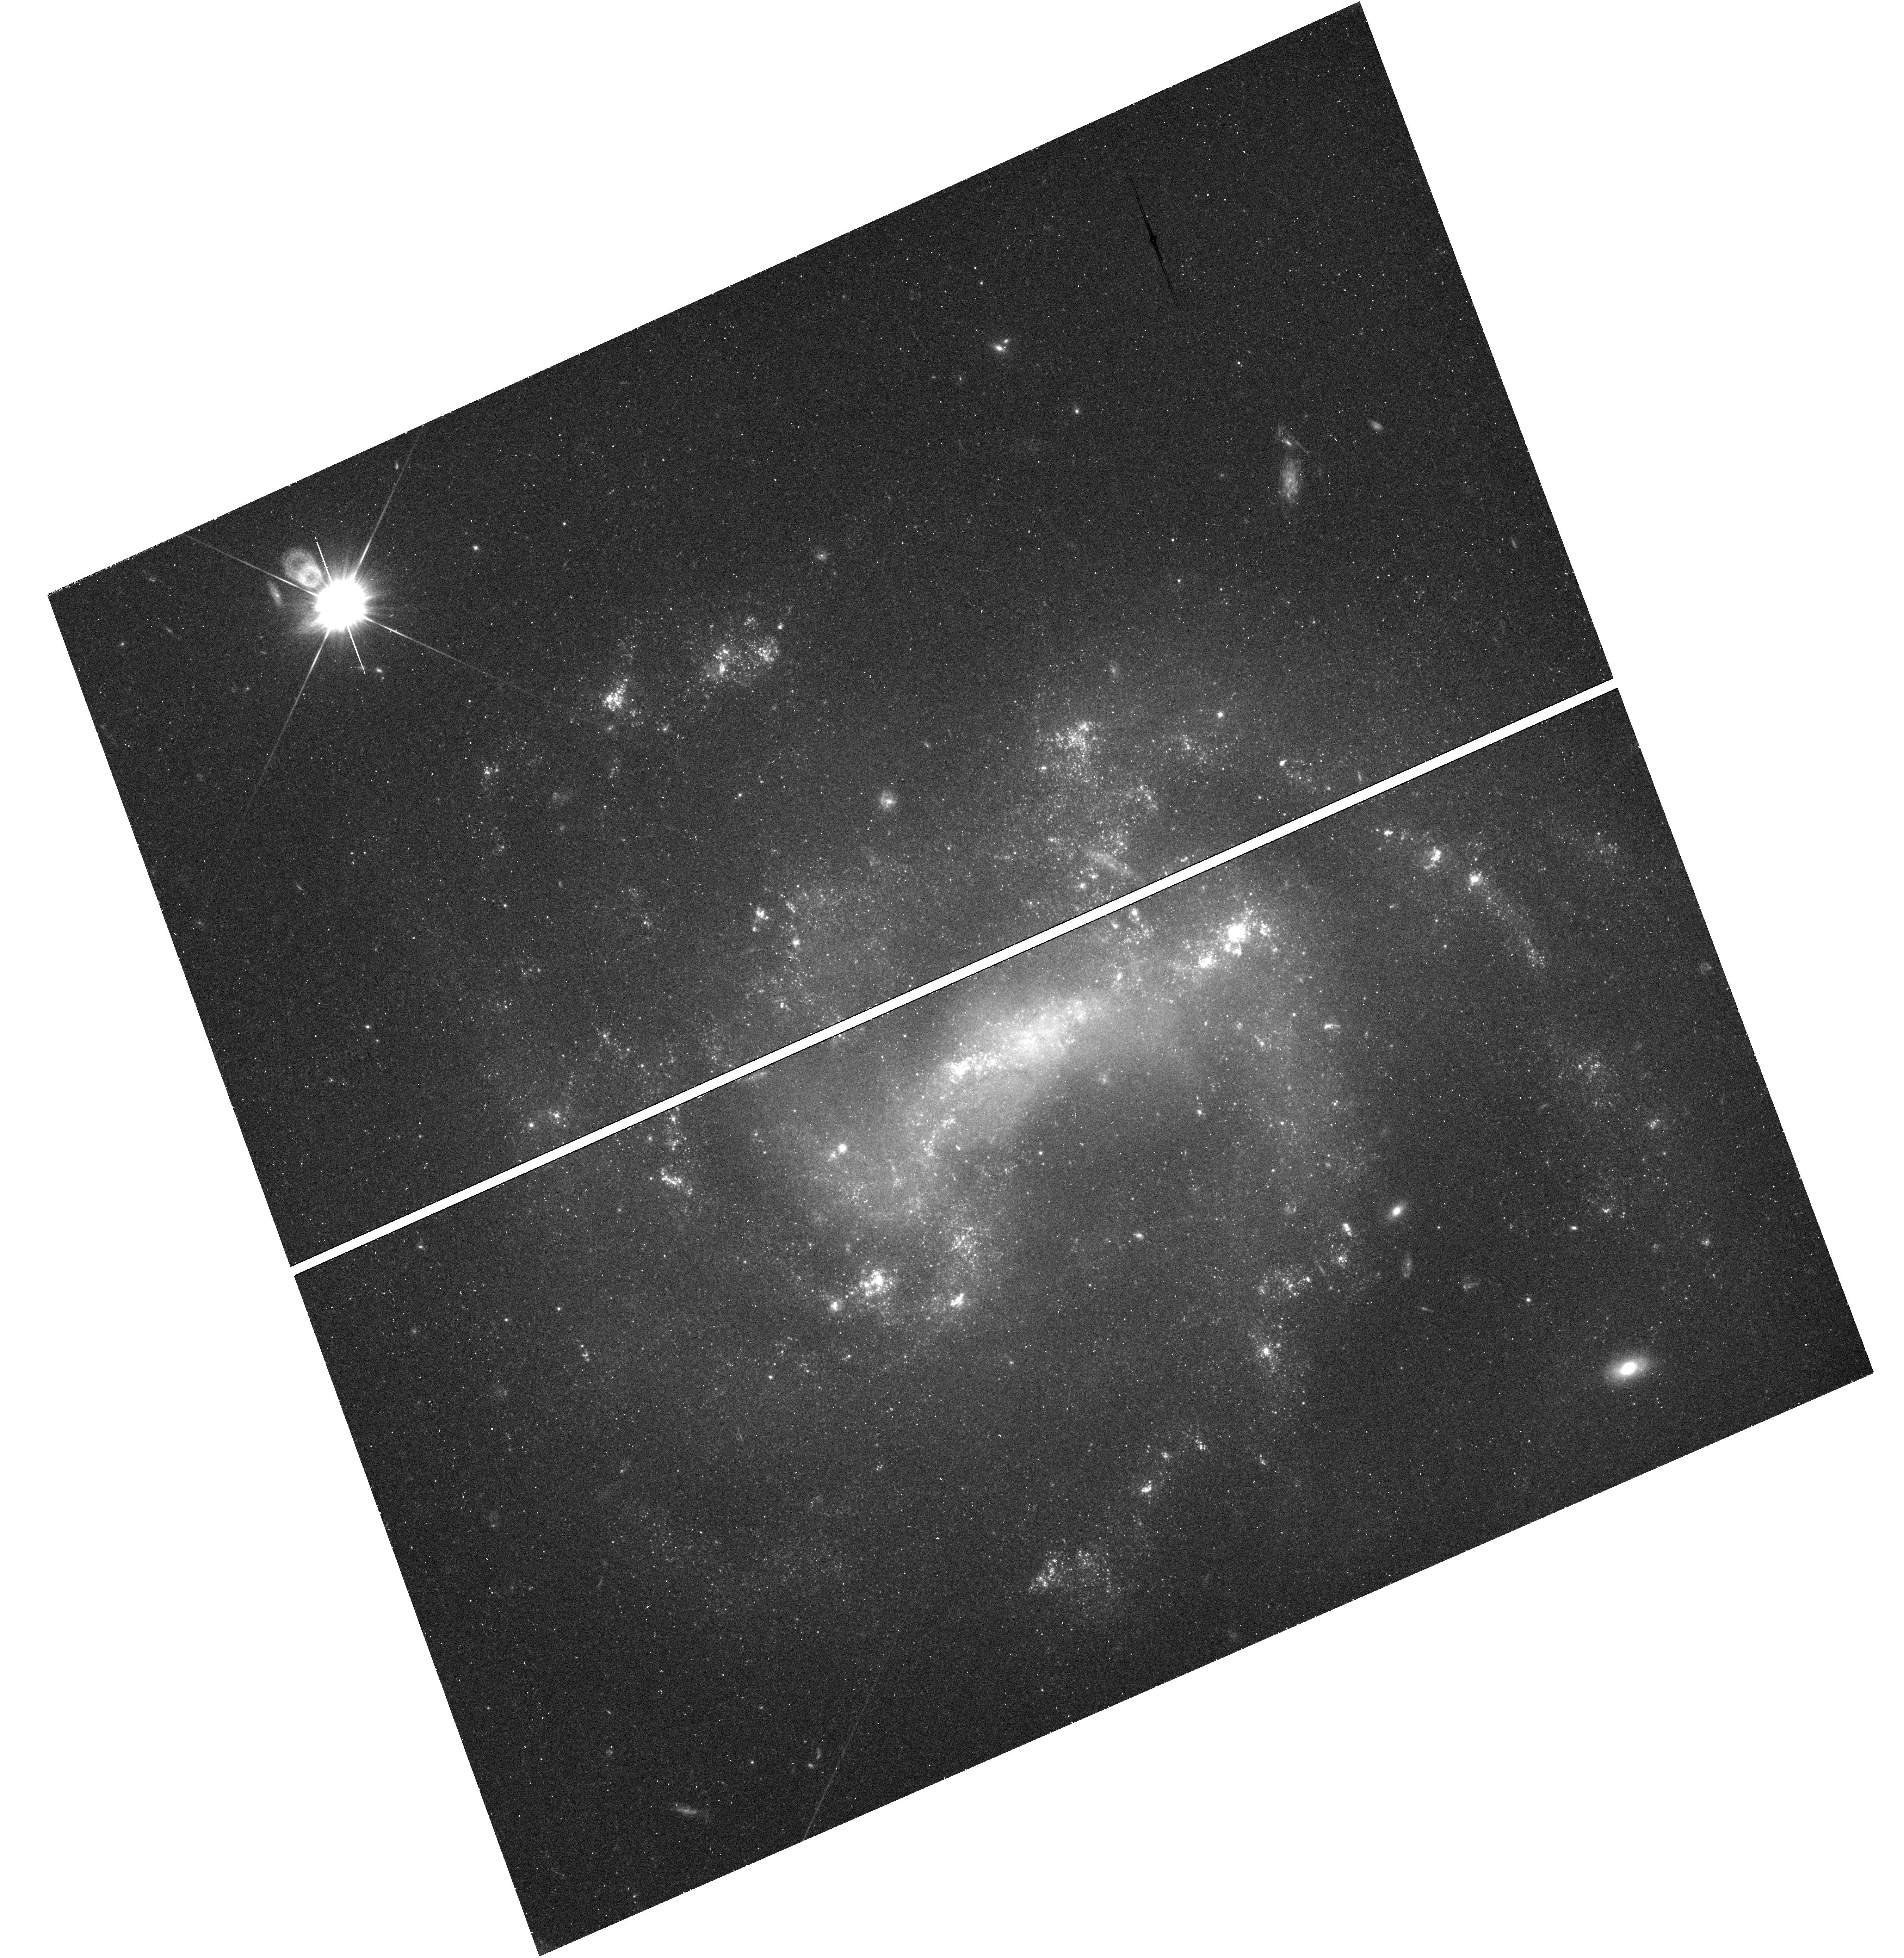
Target: SN-2011HT. Instrument: WFC3/UVIS. Filter: F555W. Exposure: 23 min. Observation ID: hst_14614_01_wfc3_uvis_f555w_id6u01

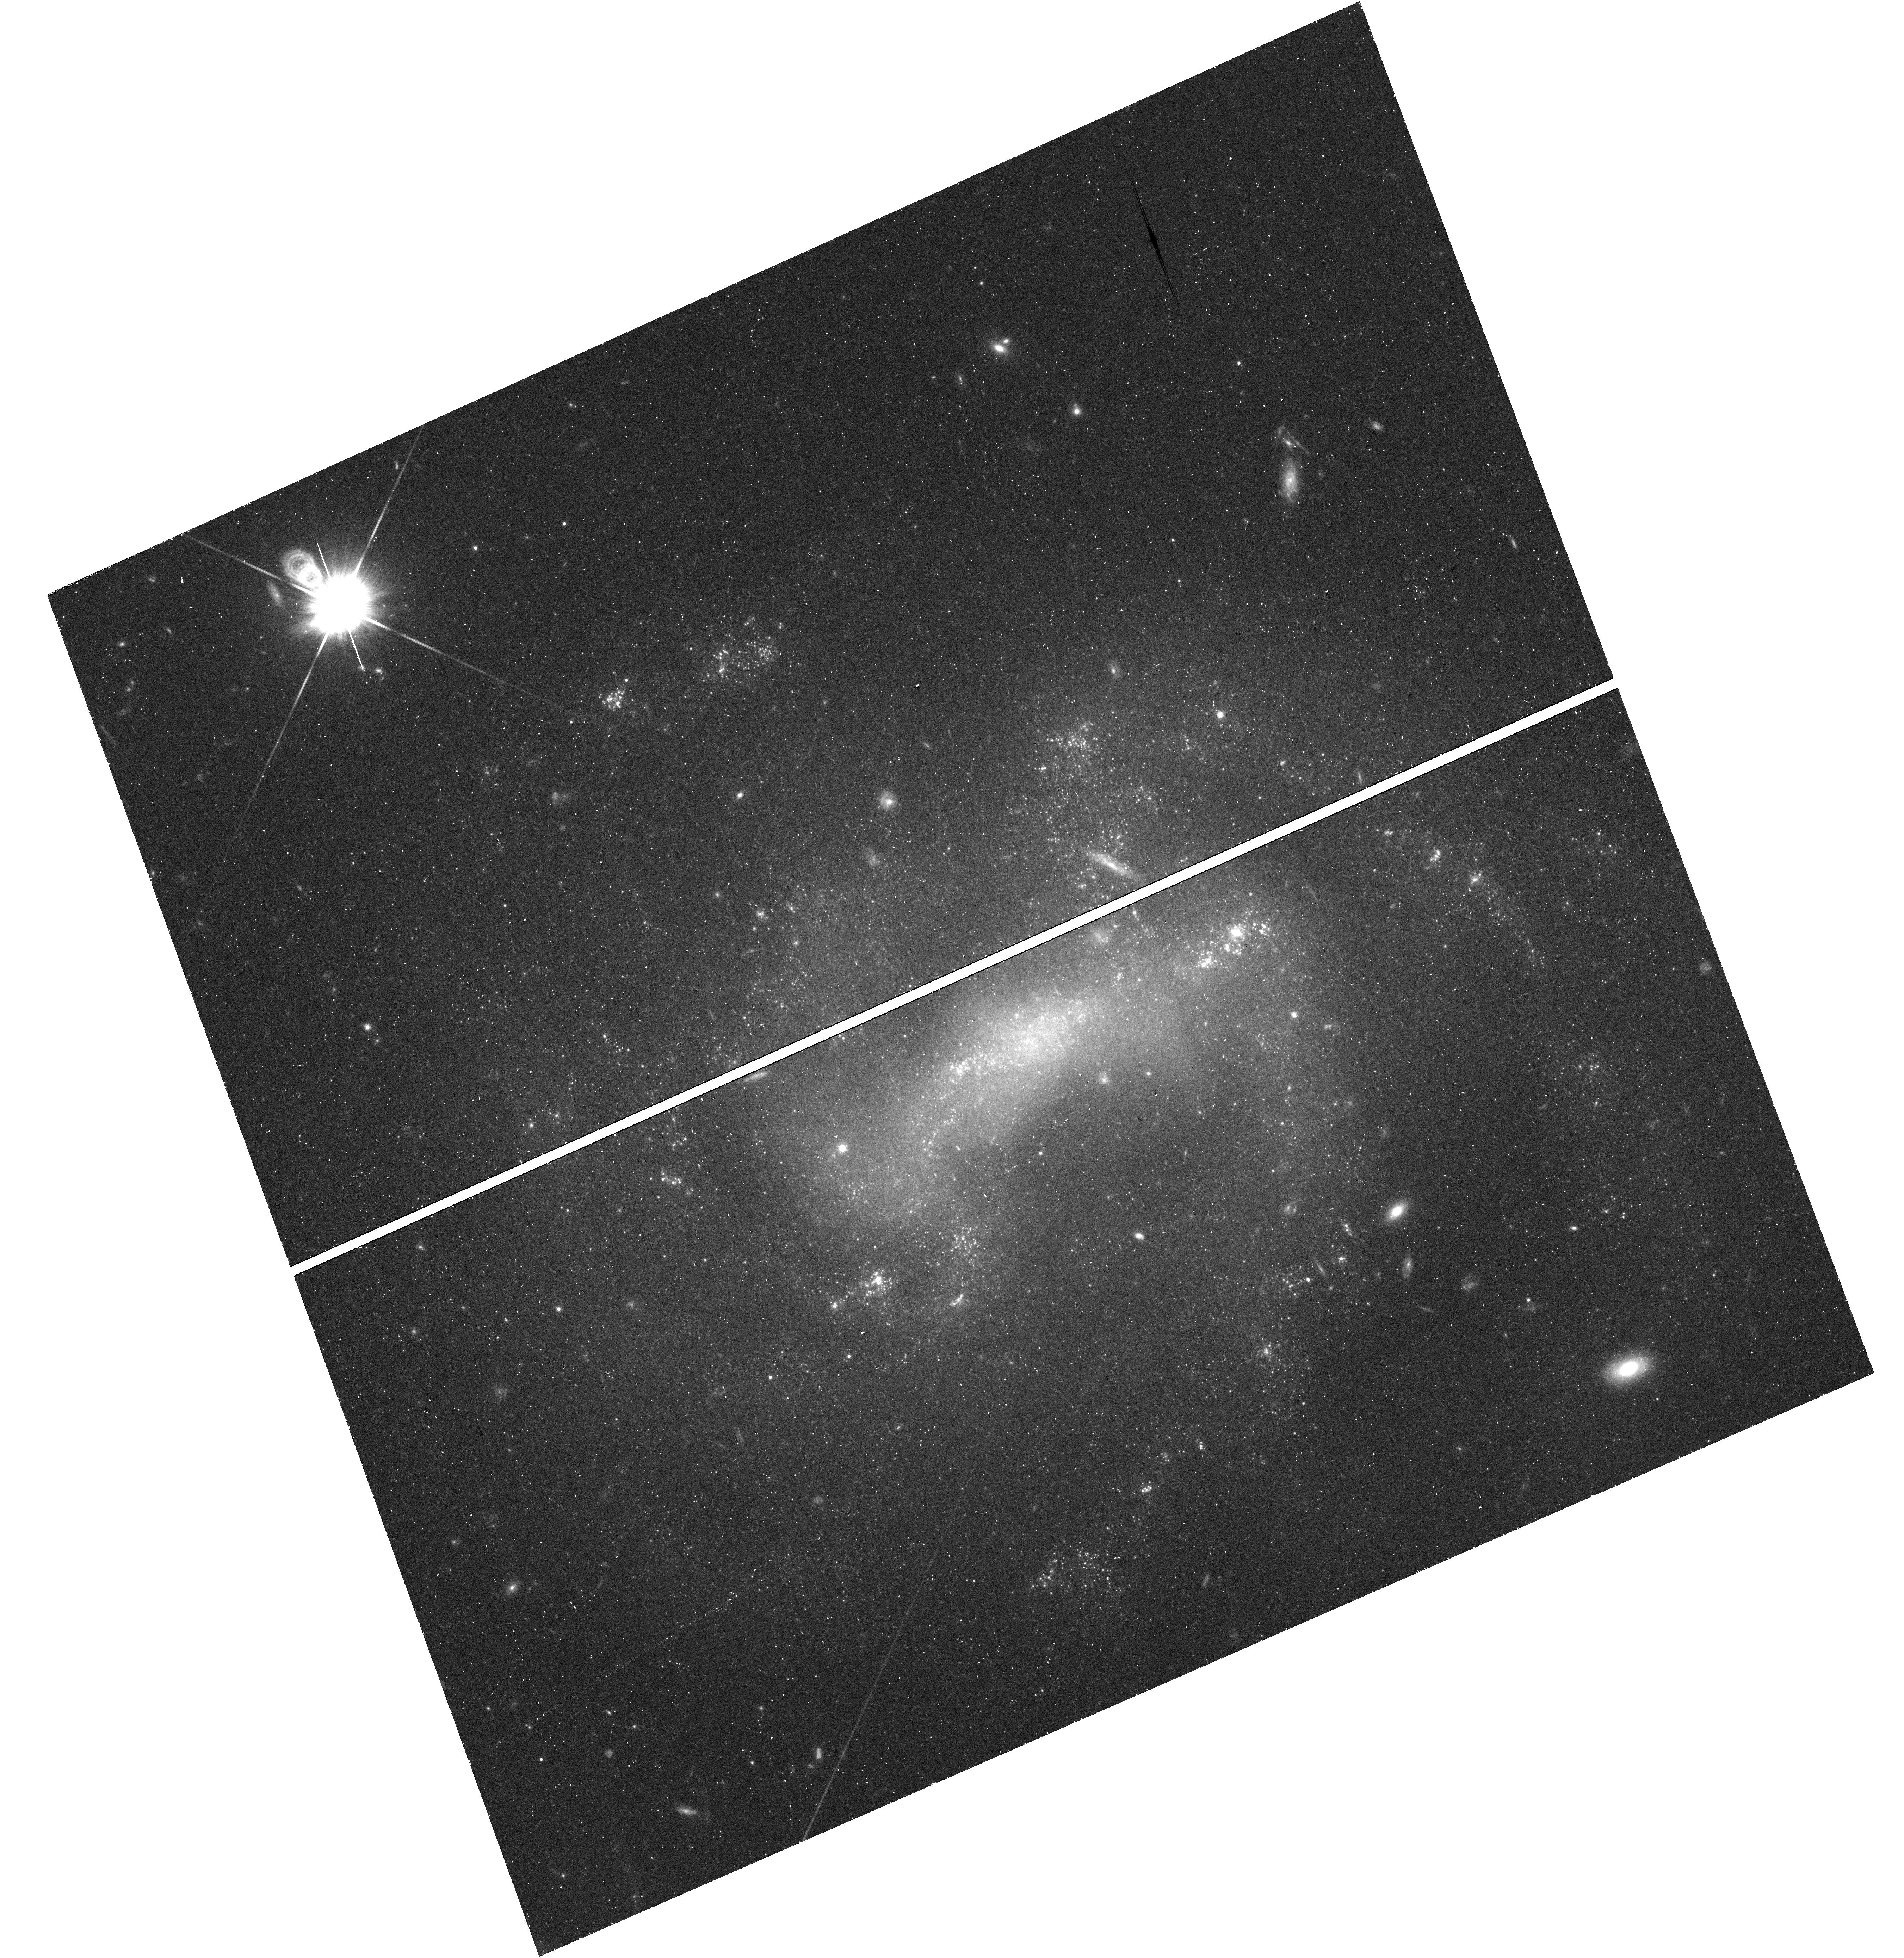
Target: SN-2011HT. Instrument: WFC3/UVIS. Filter: F814W. Exposure: 23 min. Observation ID: hst_14614_01_wfc3_uvis_f814w_id6u01

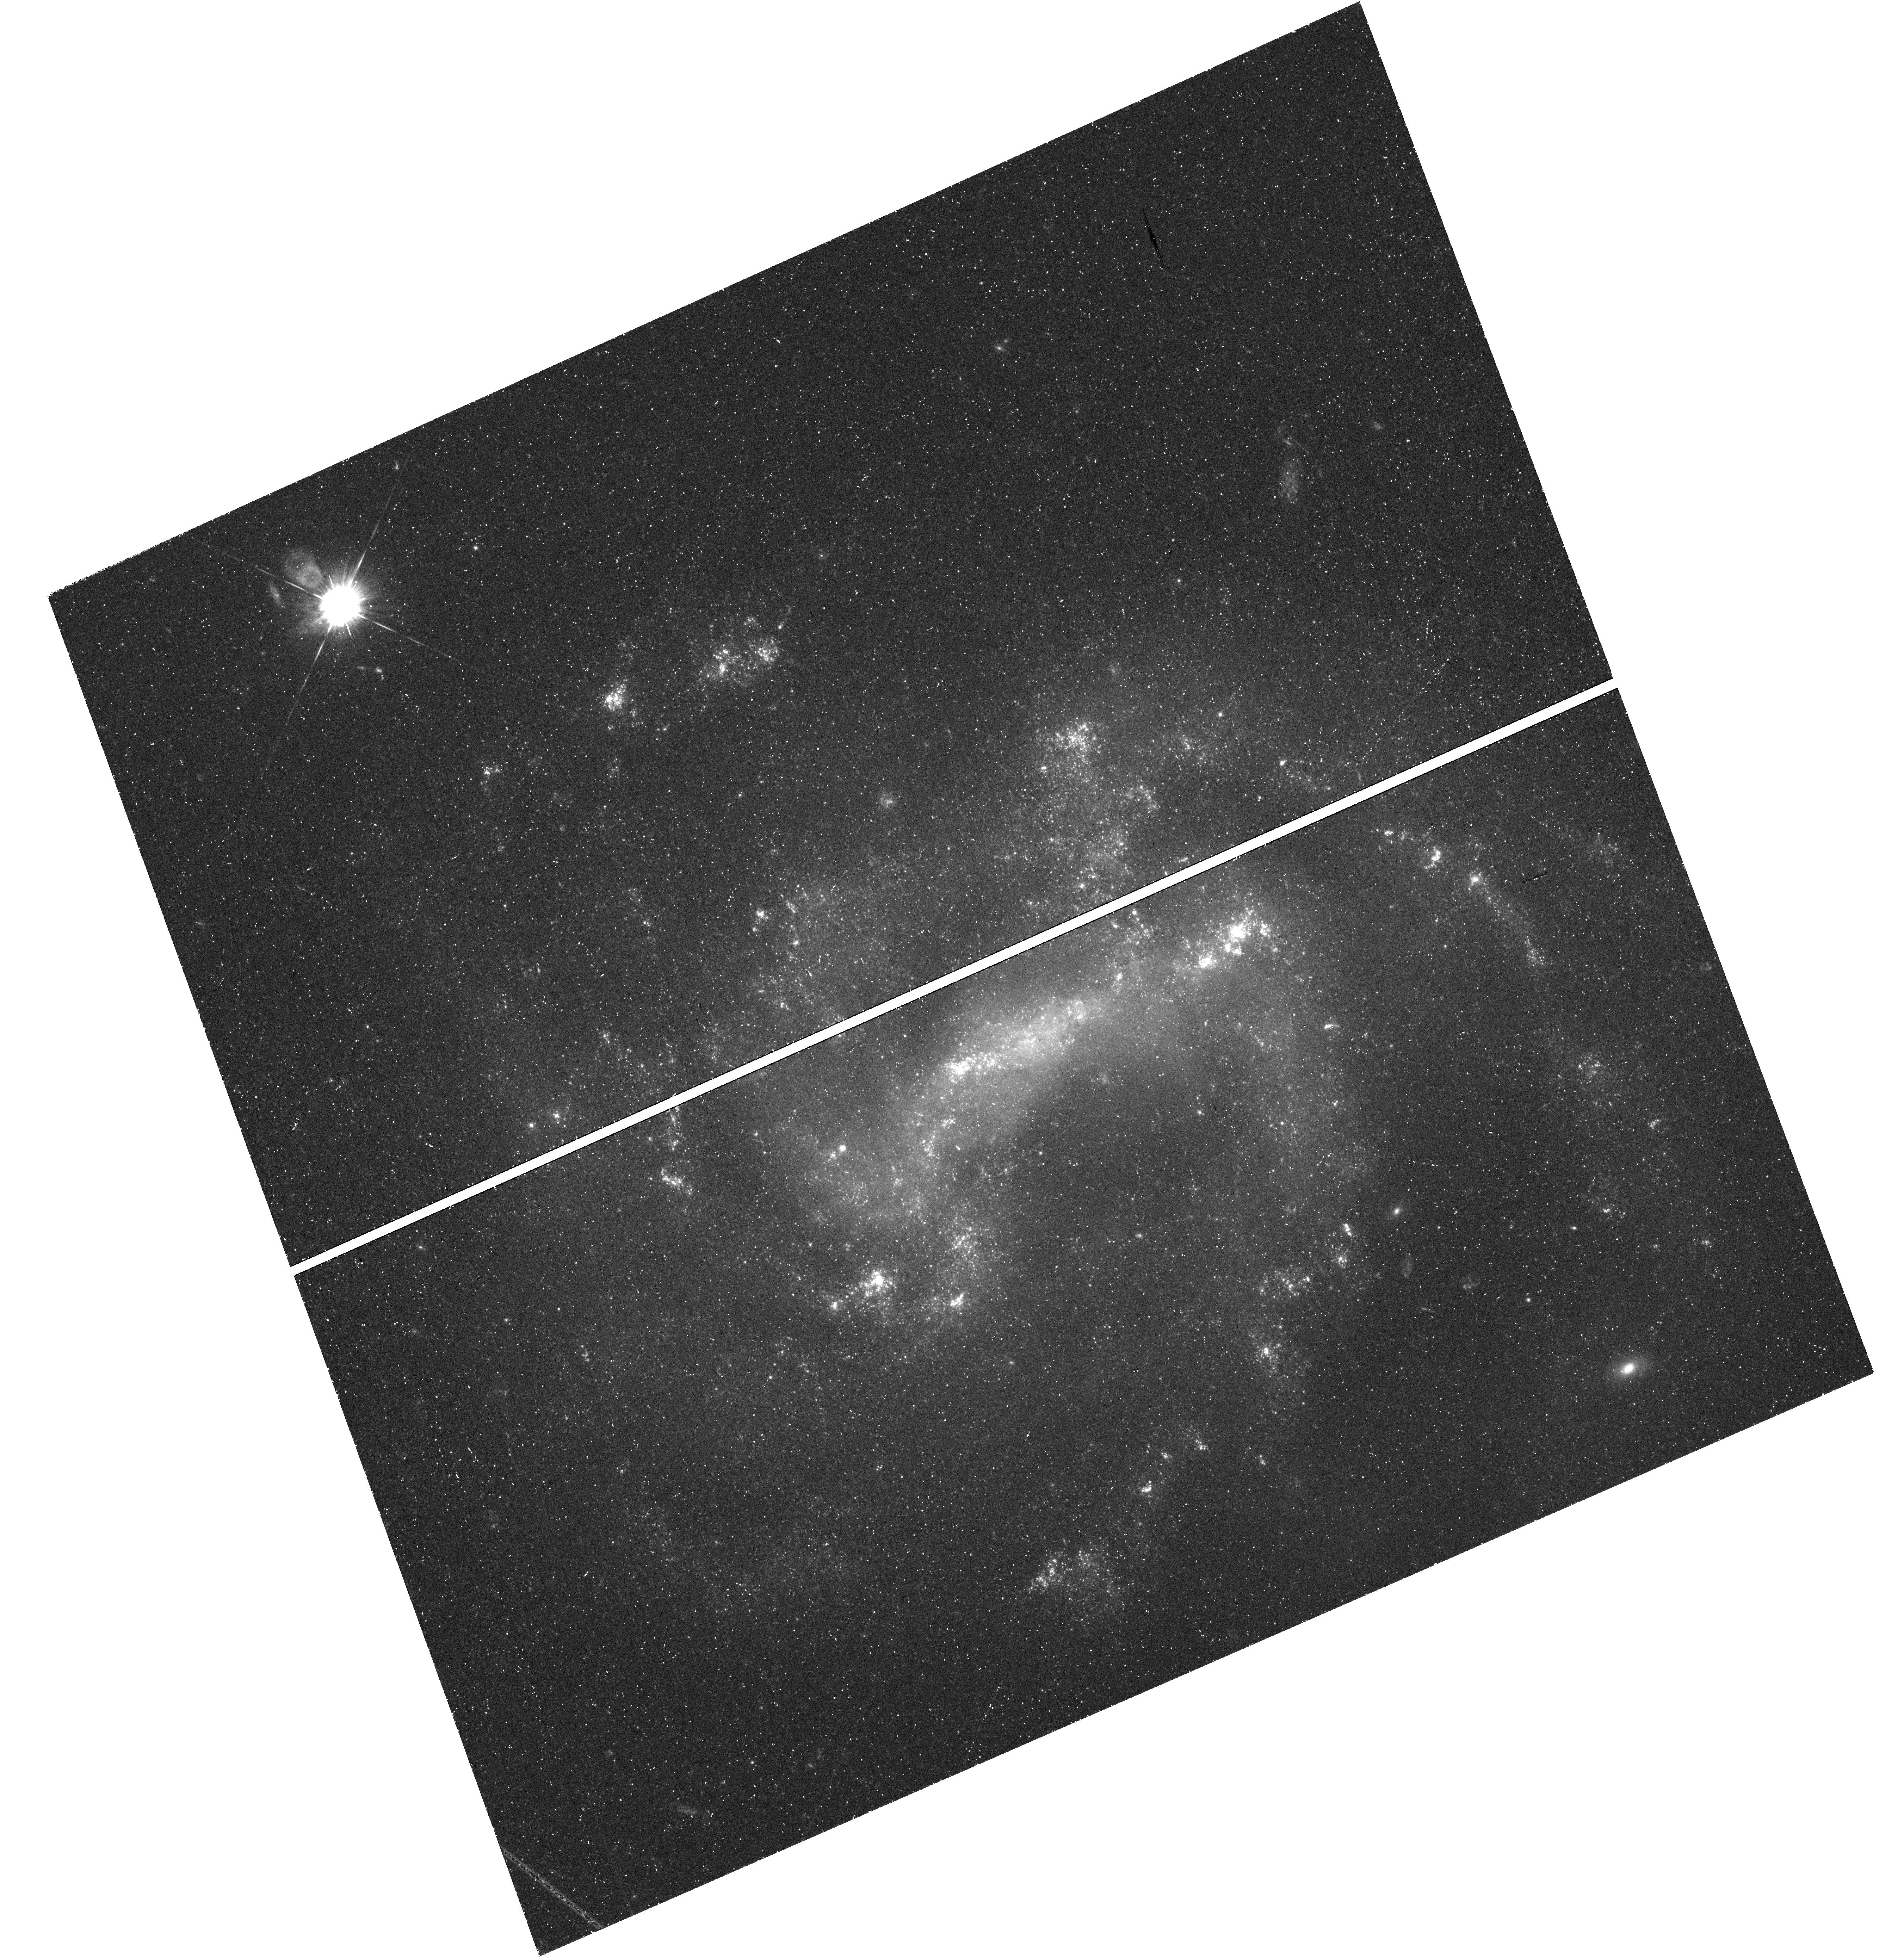
Target: SN-2011HT. Instrument: WFC3/UVIS. Filter: F438W. Exposure: 49 min. Observation ID: hst_14614_01_wfc3_uvis_f438w_id6u01

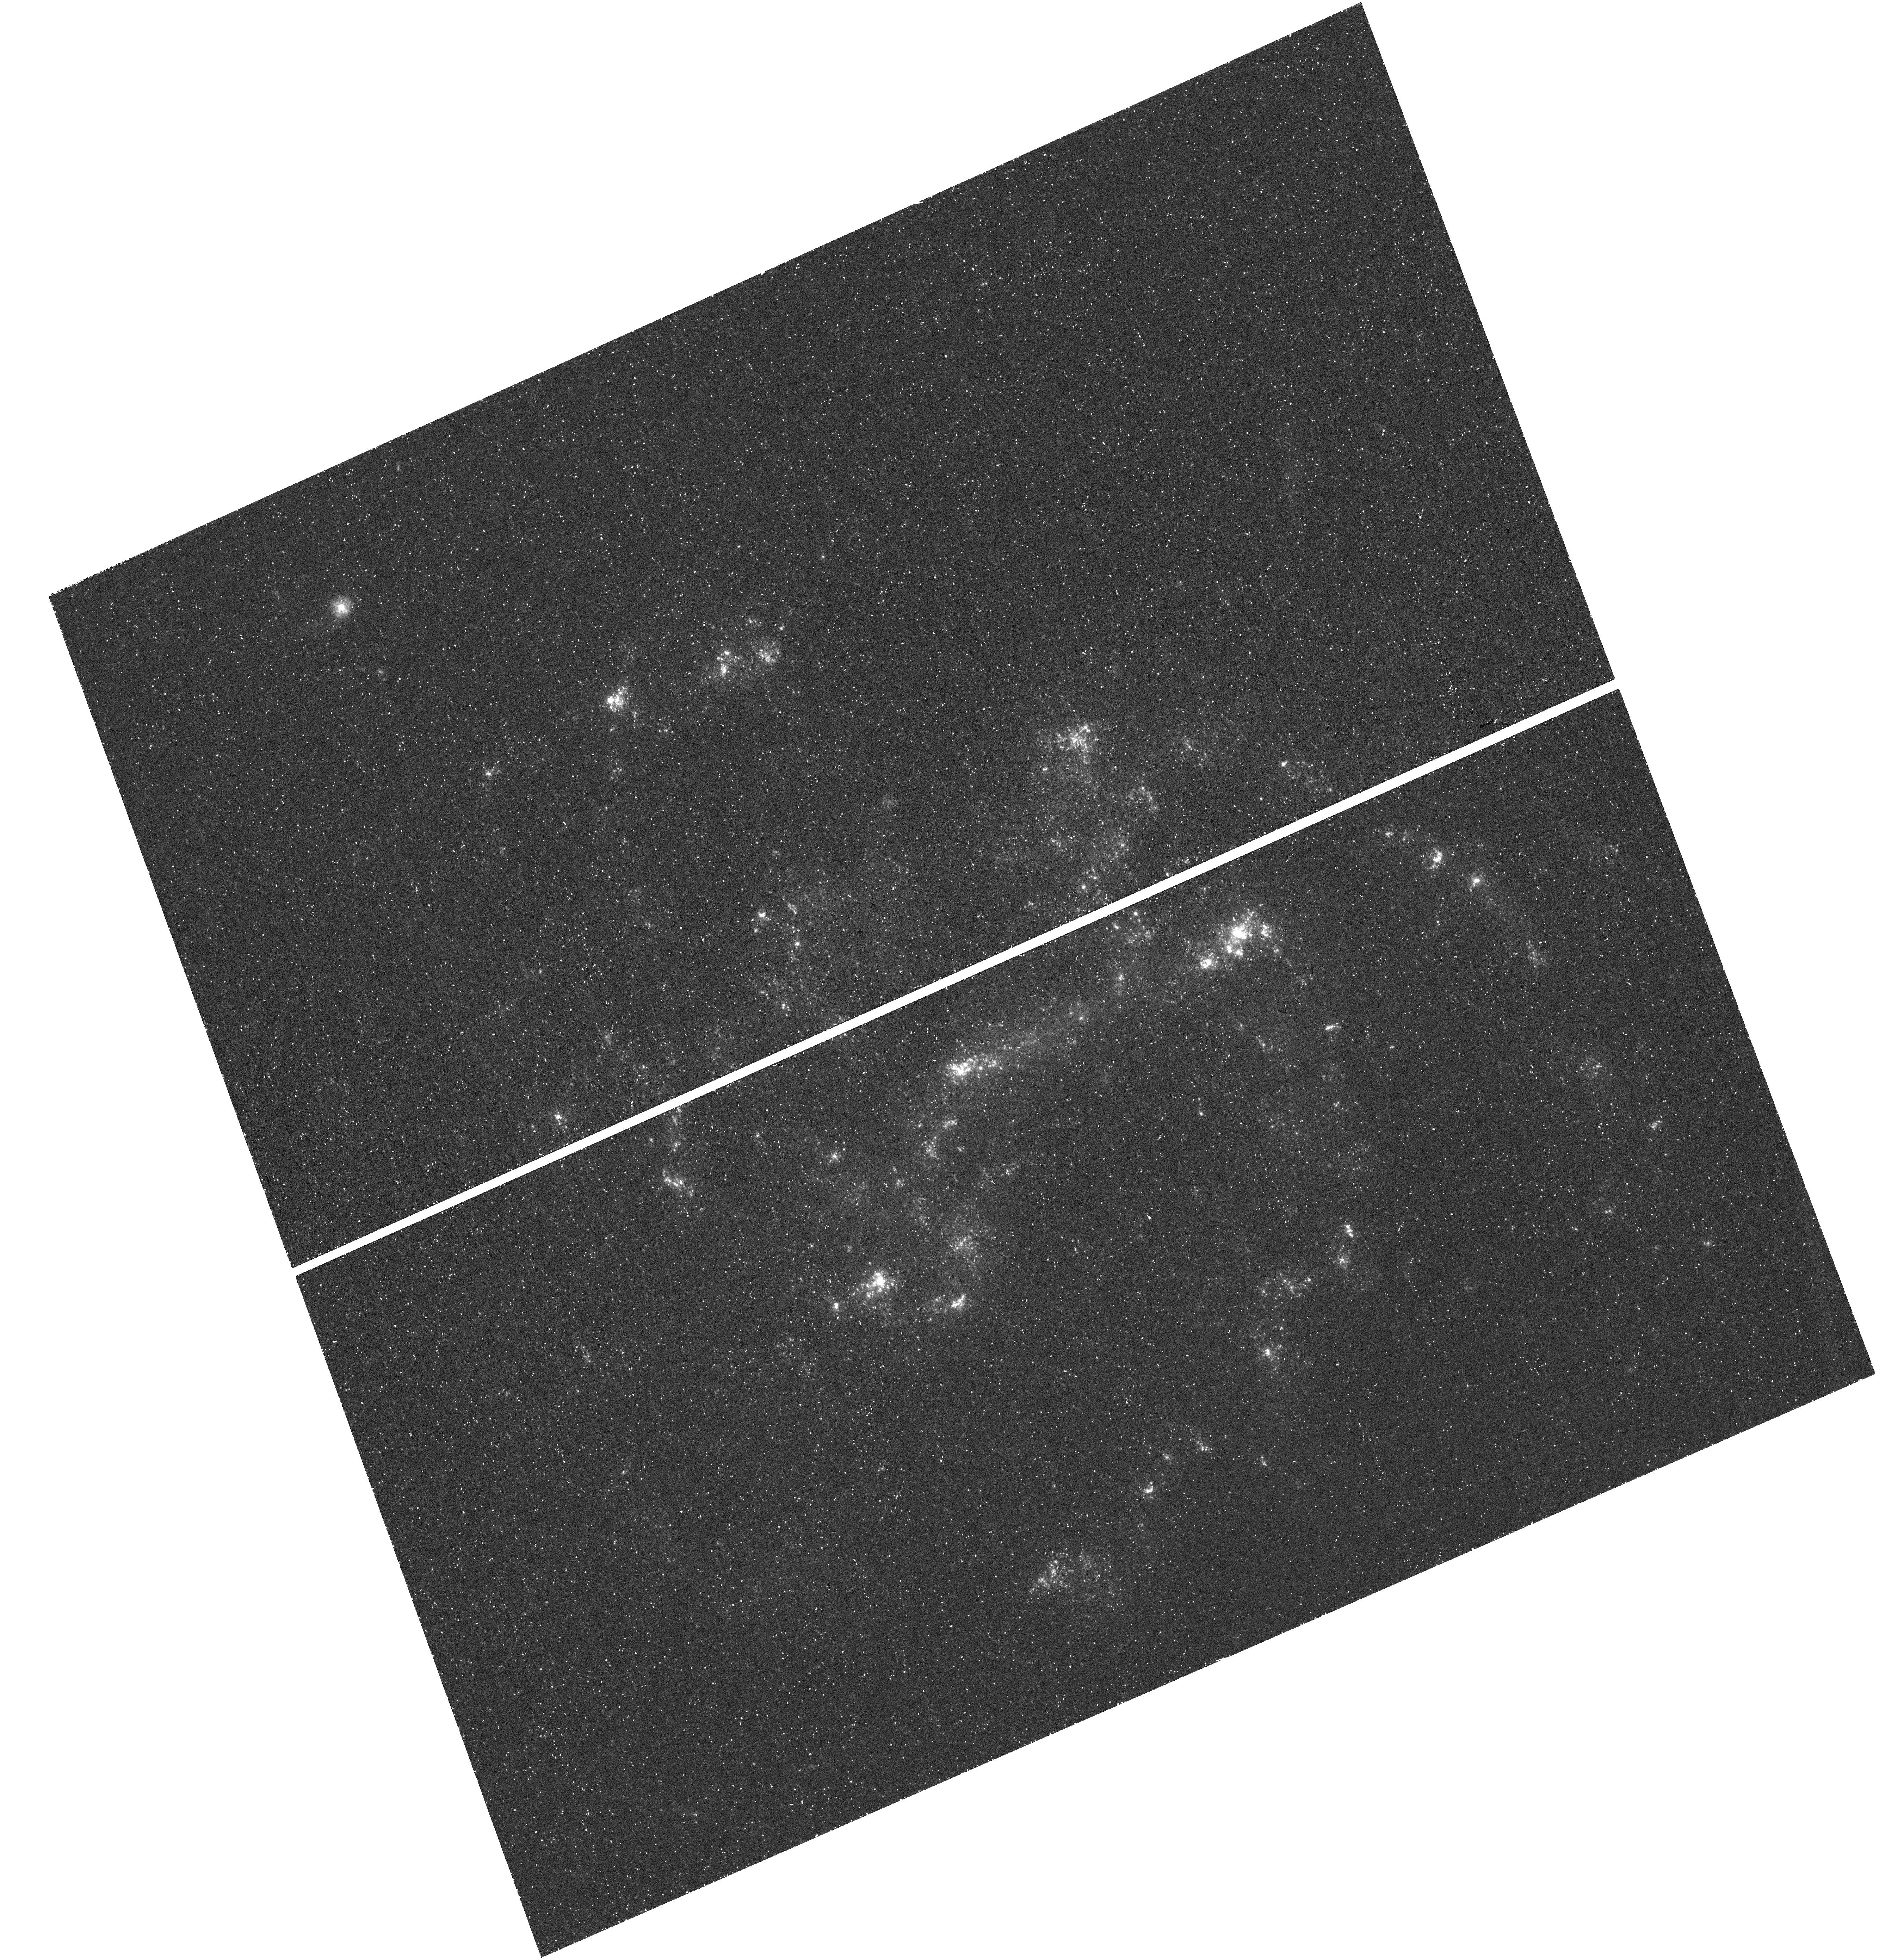
Target: SN-2011HT. Instrument: WFC3/UVIS. Filter: F275W. Exposure: 51 min. Observation ID: hst_14614_01_wfc3_uvis_f275w_id6u01

Death or Survival? Determining the nature of SNe IIn-P explosions (PI: Mauerhan, Jon)

An increasing number of transients classifiable as interacting supernovae of Type IIn have become the subject of intense debate, as the death or survival of the precursor star is unclear. This is because giant non-terminal eruptions from massive luminous blue variable (LBV) stars can spectroscopically resemble SNe IIn and achieve comparable luminosities via shock interaction with pre-existing circumstellar material (CSM). The stellar origin of the new SNe IIn-P class of explosions is particularly controversial. Competing interpretations predict stellar progenitors with very different initial masses and explosion outcomes: 1) non-terminal super-Eddington eruptions from LBVs; 2) collapsars from very massive stars that should die within their natal OB associations; and 3) electron-capture SNe from super-AGB stars with dense CSM envelopes. To resolve the uncertain origin of SNe IIn-P, we propose a simple and inexpensive optical imaging experiment to see if there is a luminous surviving star remaining at the site. UV imaging is also proposed to determine the nature of a UV source detected in pre-explosion GALEX images, and to survey the progenitor's environment for sibling O-type stars.